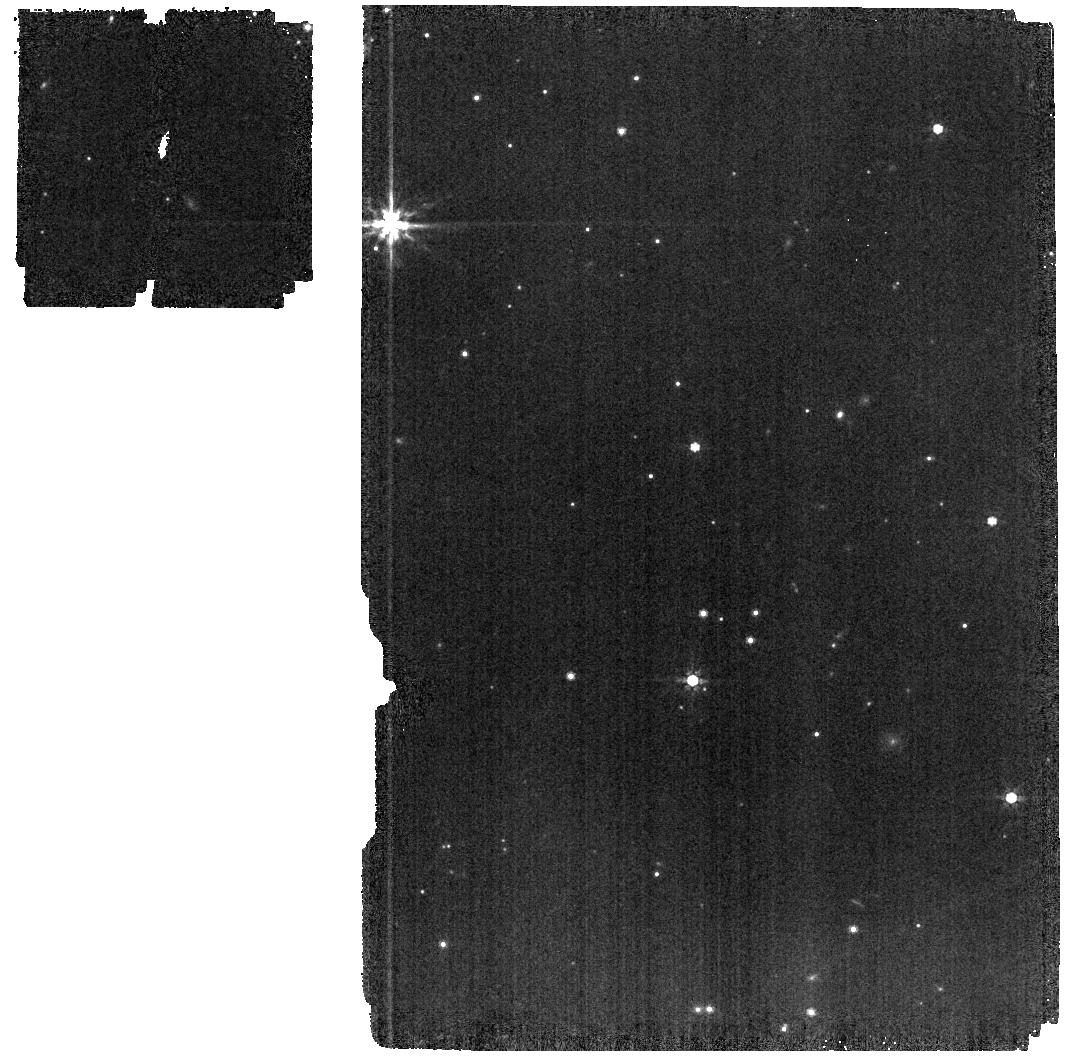
Target: G191-B2B. Instrument: MIRI. Filter: F770W. Exposure: 2 min. Observation ID: jw01537-o011_t001_miri_f770w

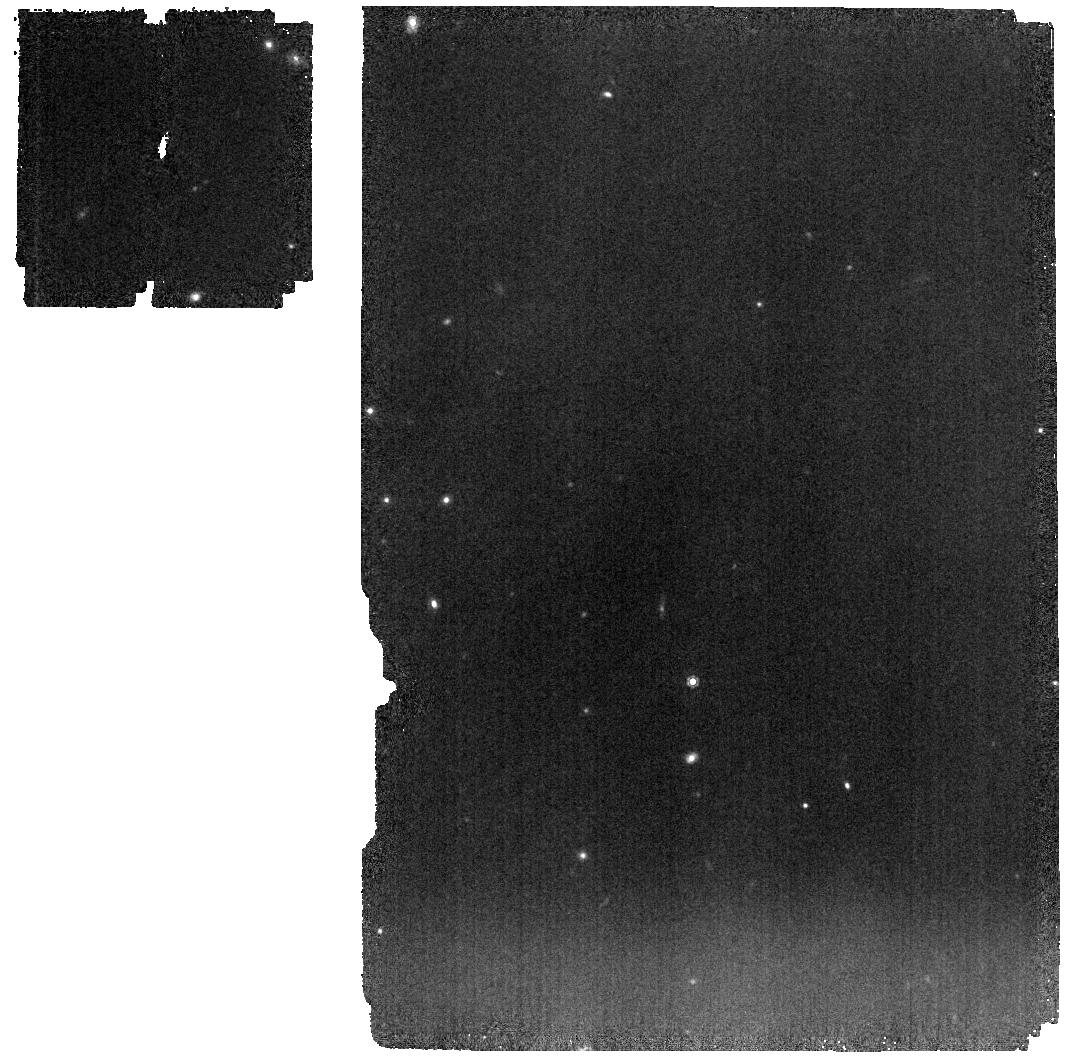
Target: GD153. Instrument: MIRI. Filter: F1000W. Exposure: 8 min. Observation ID: jw01537-o013_t003_miri_f1000w

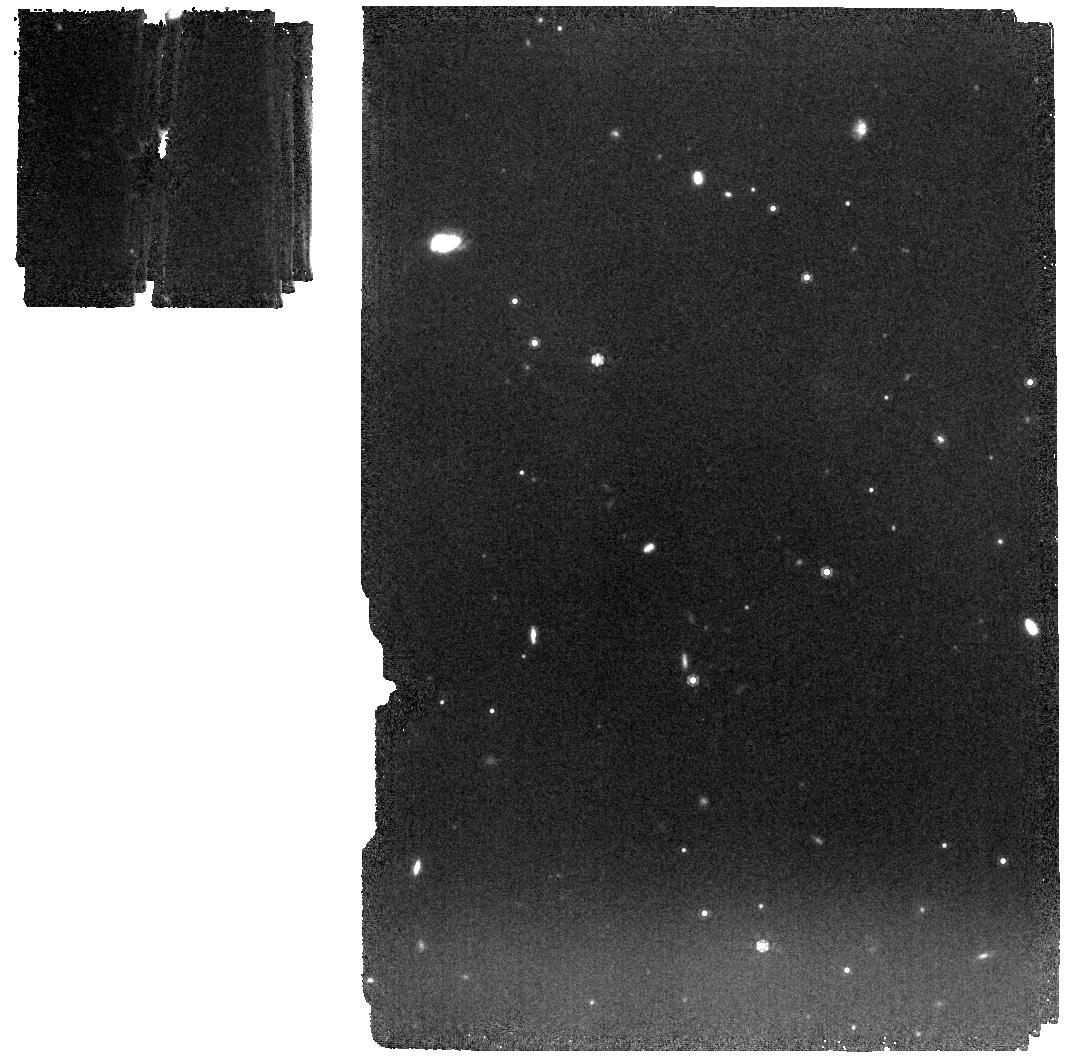
Target: GD71. Instrument: MIRI. Filter: F1000W. Exposure: 4 min. Observation ID: jw01537-o012_t002_miri_f1000w

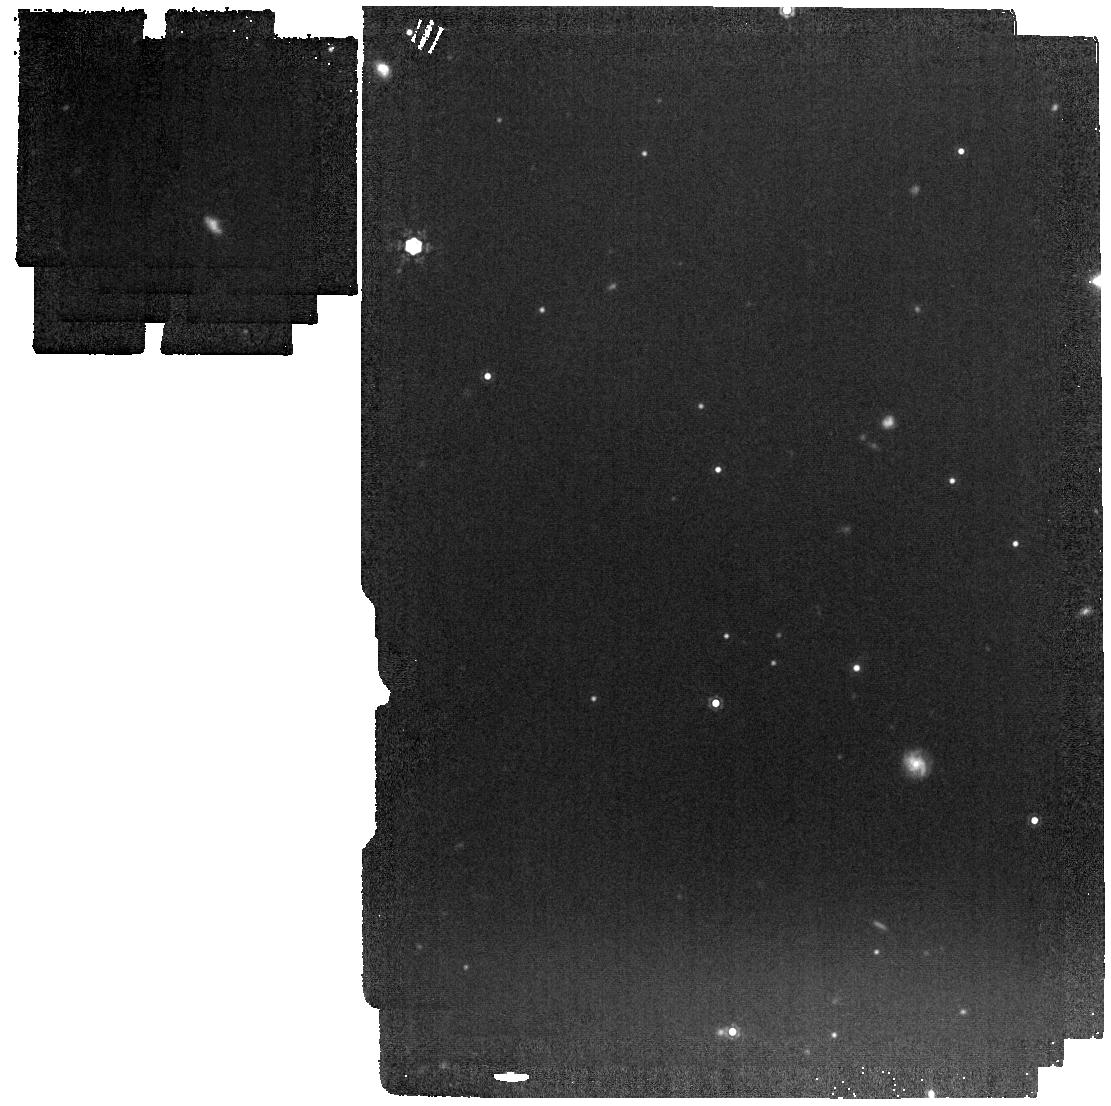
Target: G191-B2B. Instrument: MIRI. Filter: F1280W. Exposure: 3 min. Observation ID: jw01537-o011_t001_miri_f1280w

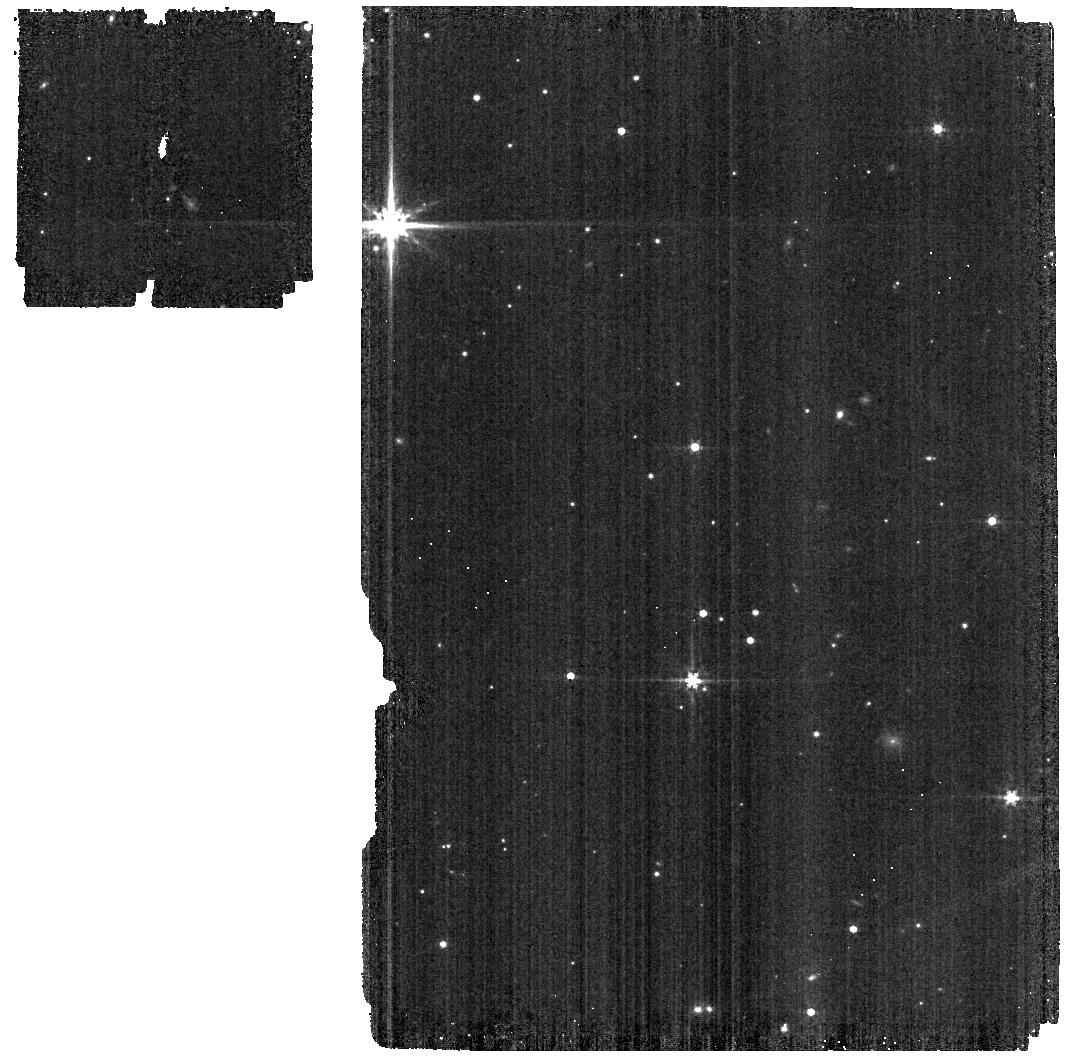
Target: G191-B2B. Instrument: MIRI. Filter: F560W. Exposure: 2 min. Observation ID: jw01537-o011_t001_miri_f560w

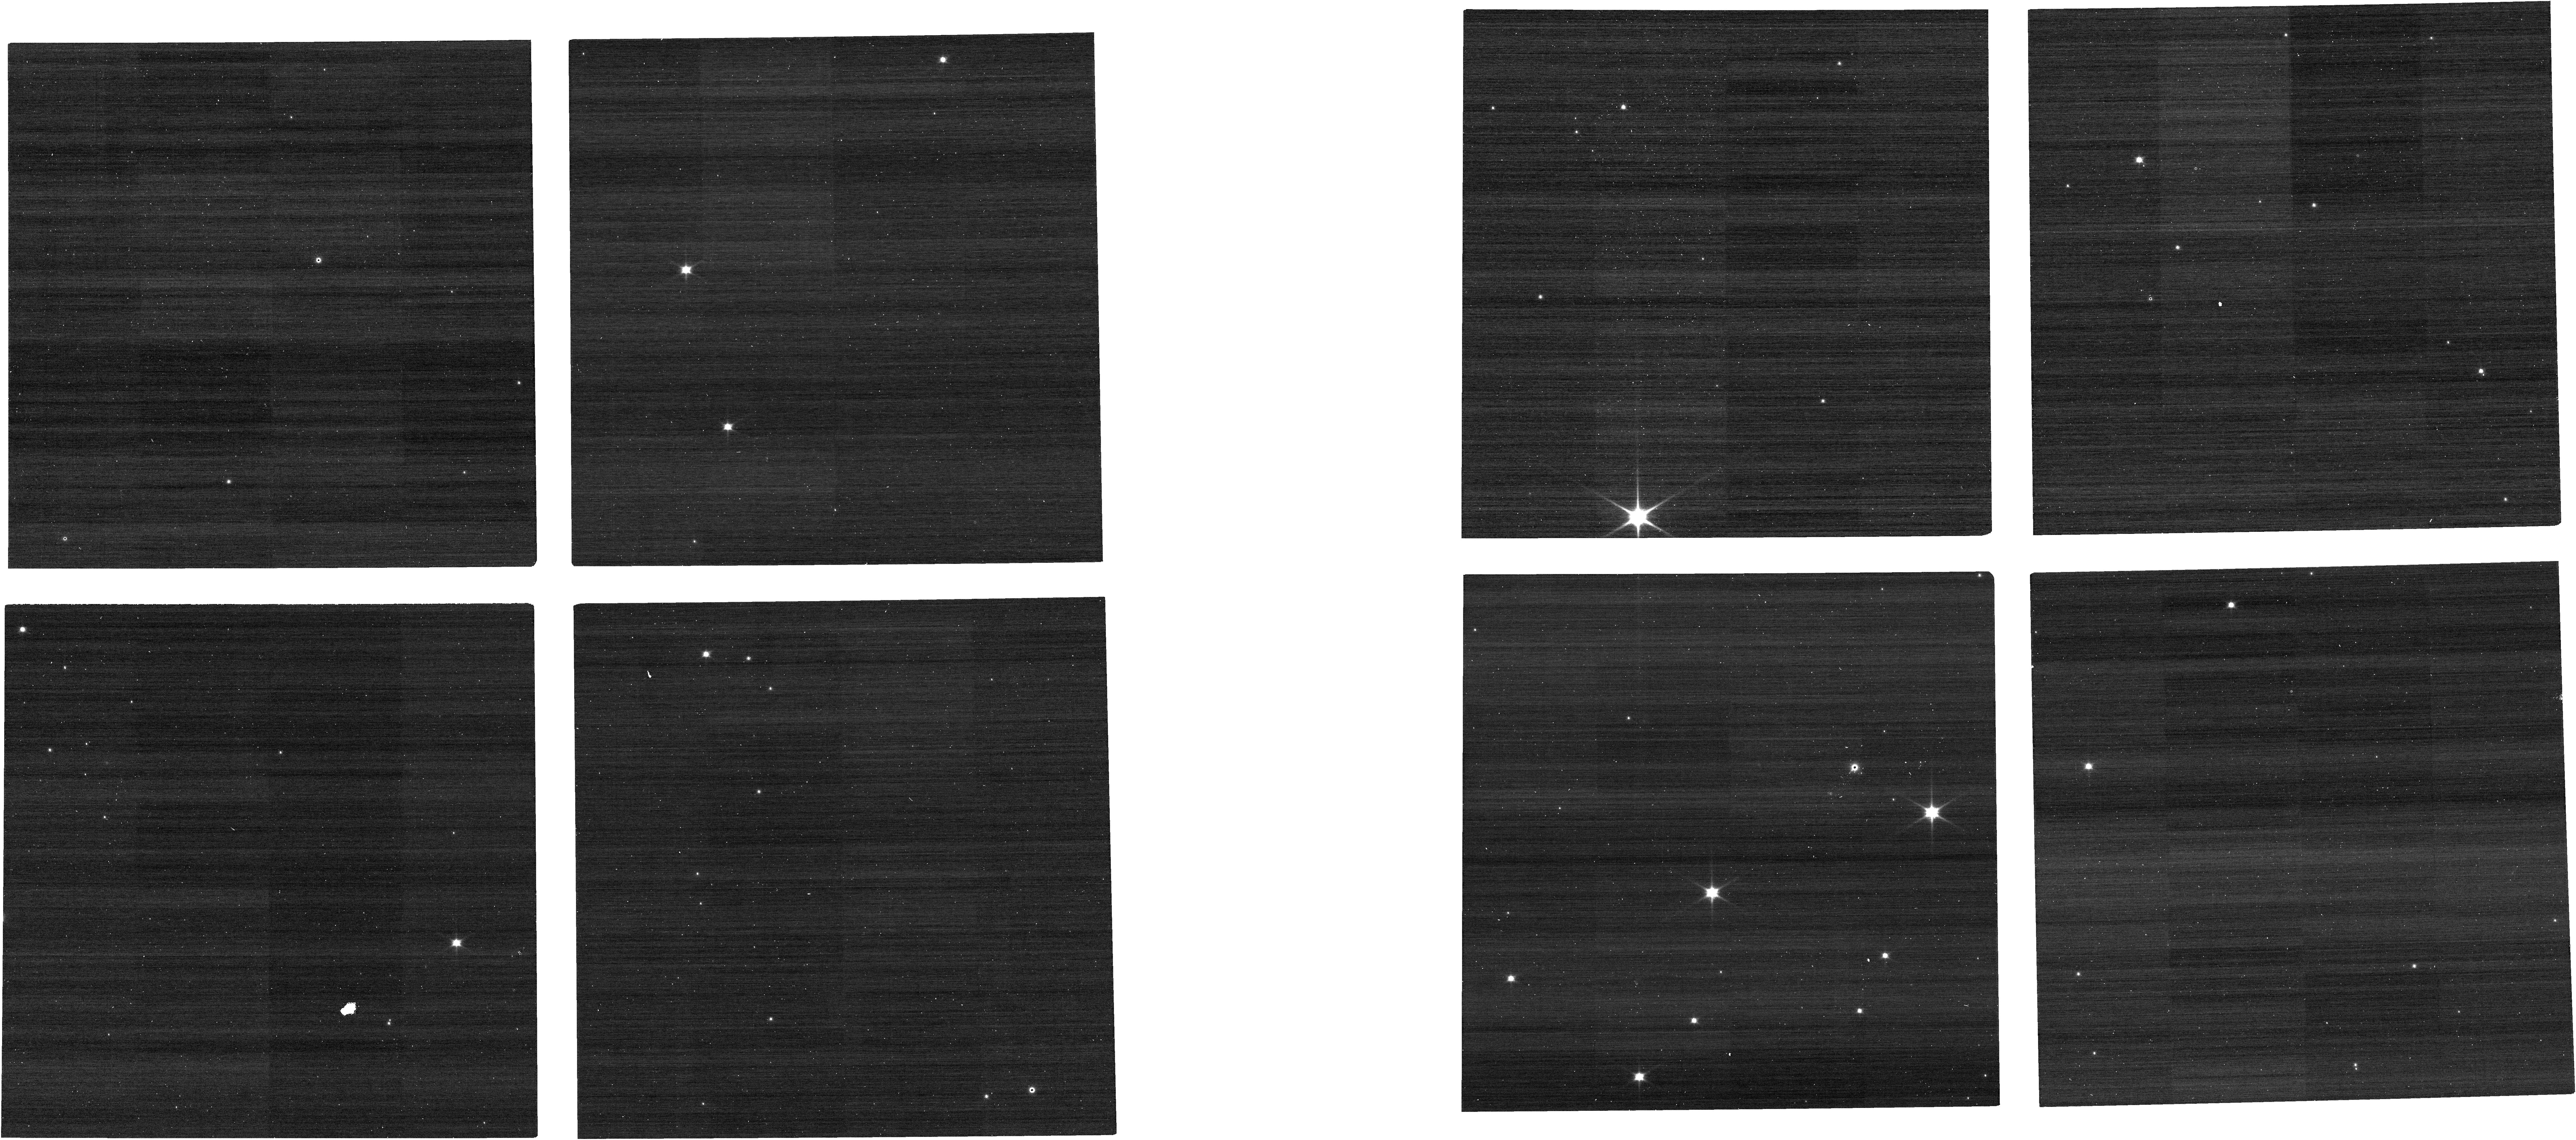
Target: G191-B2B. Instrument: NIRCAM. Filter: F070W. Exposure: 1 min. Observation ID: jw01537-o036_t001_nircam_clear-f070w

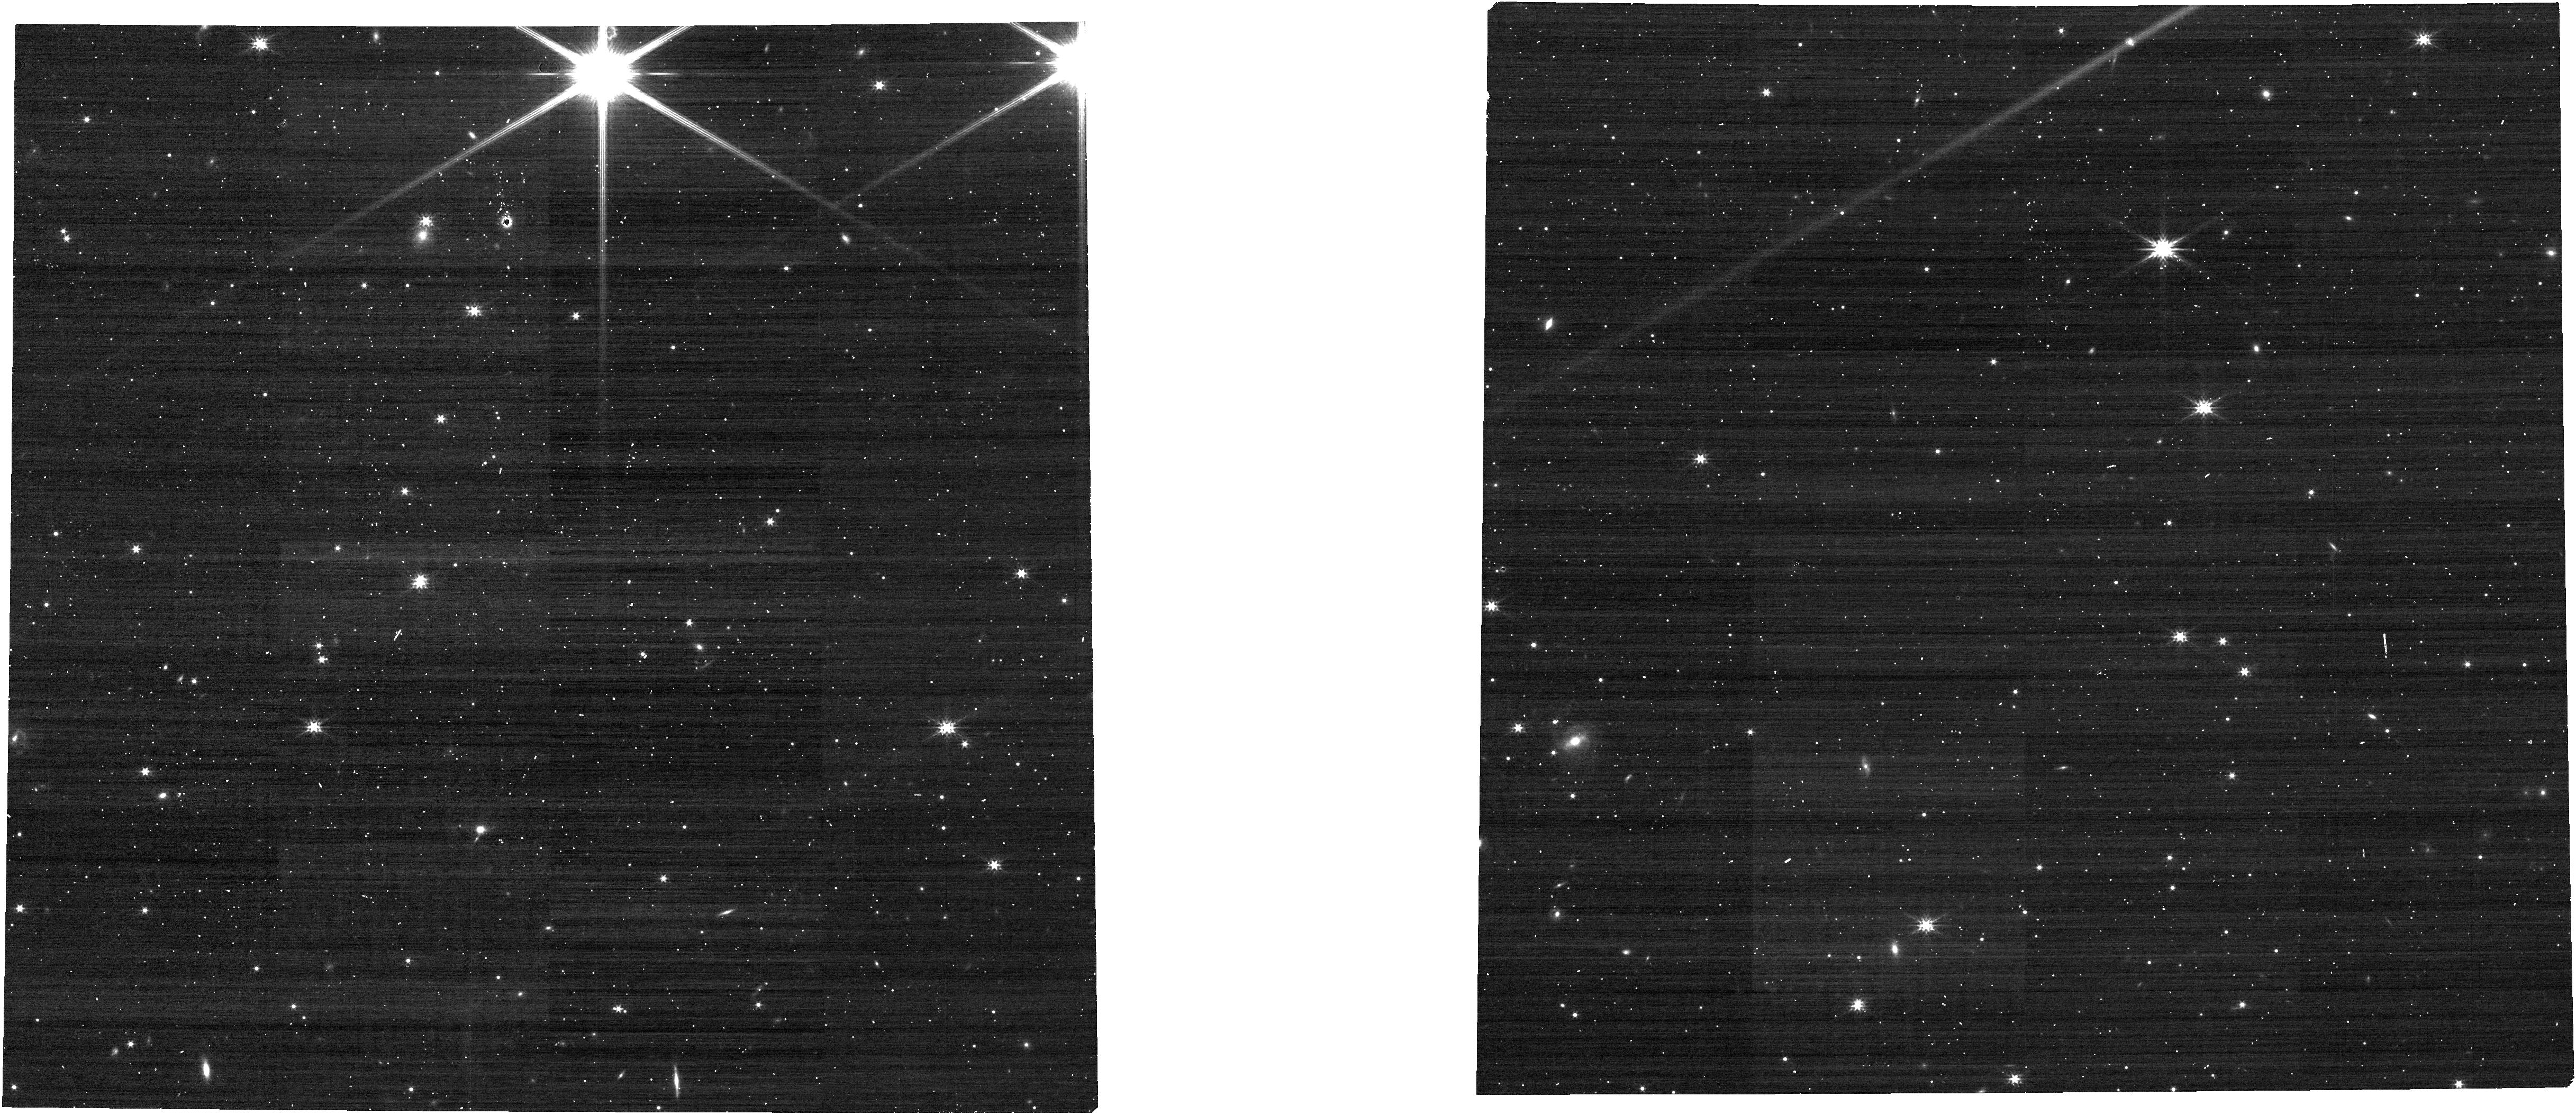
Target: G191-B2B. Instrument: NIRCAM. Filter: F277W. Exposure: 1 min. Observation ID: jw01537-o037_t001_nircam_clear-f277w

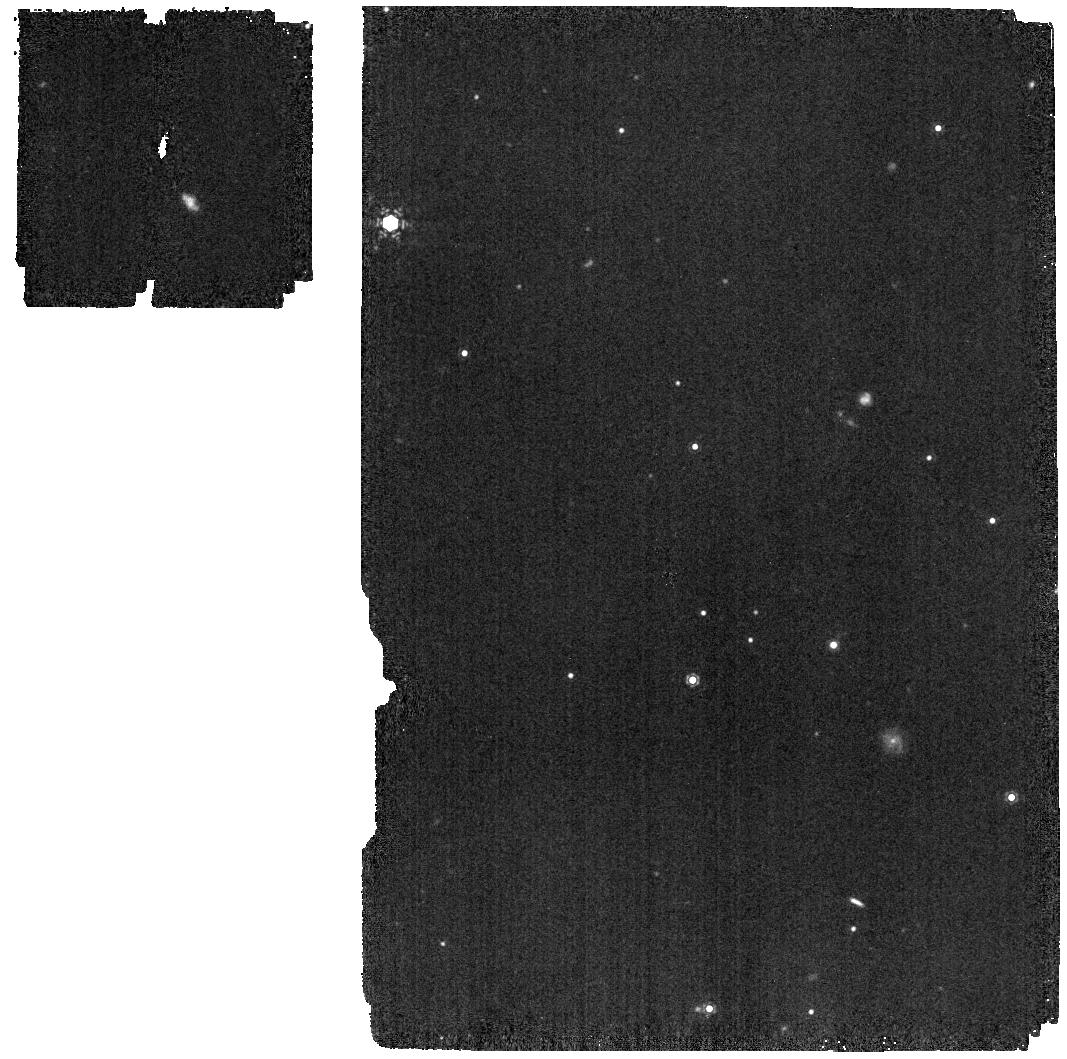
Target: G191-B2B. Instrument: MIRI. Filter: F1130W. Exposure: 4 min. Observation ID: jw01537-o011_t001_miri_f1130w

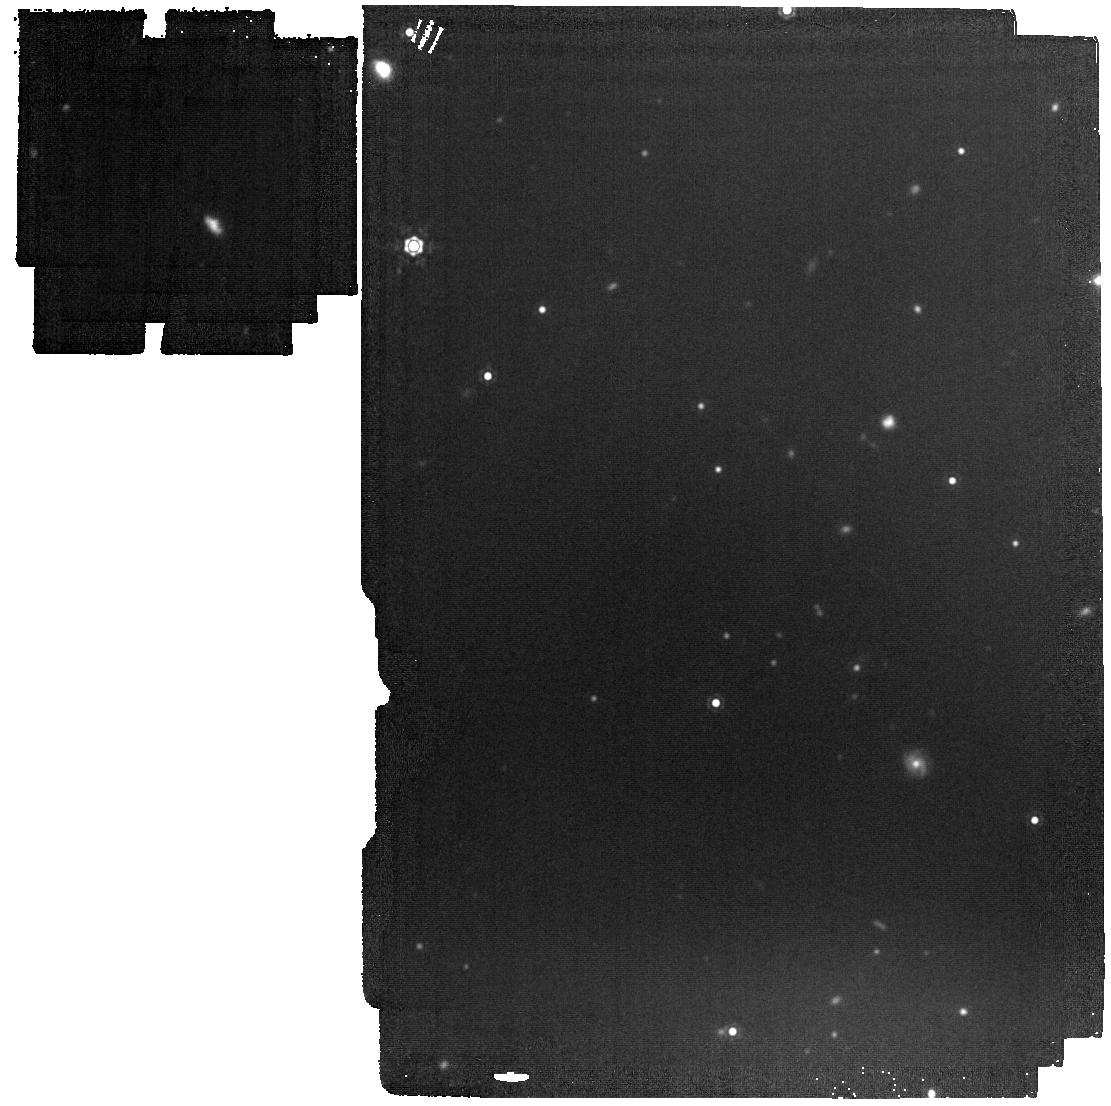
Target: G191-B2B. Instrument: MIRI. Filter: F1500W. Exposure: 9 min. Observation ID: jw01537-o011_t001_miri_f1500w

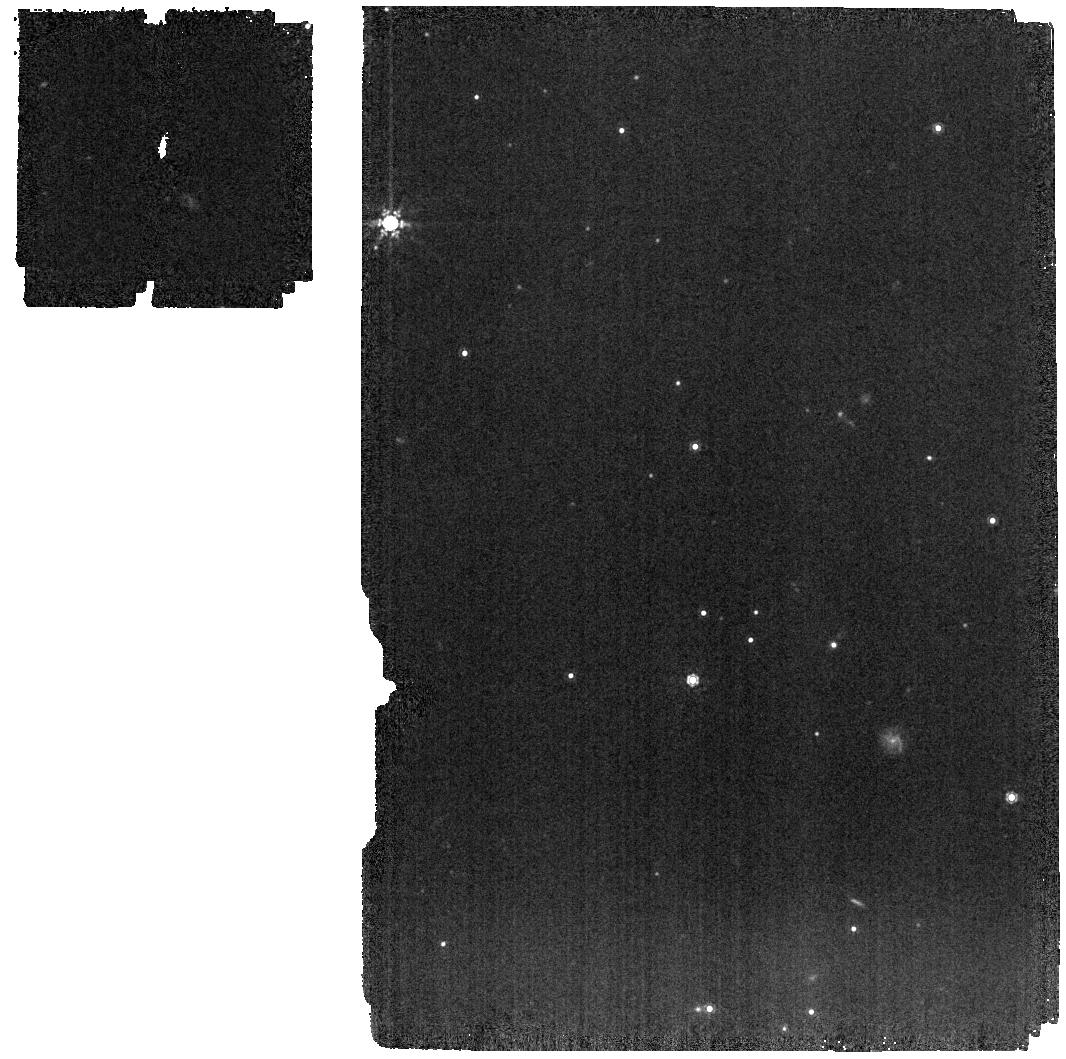
Target: G191-B2B. Instrument: MIRI. Filter: F1000W. Exposure: 2 min. Observation ID: jw01537-o011_t001_miri_f1000w

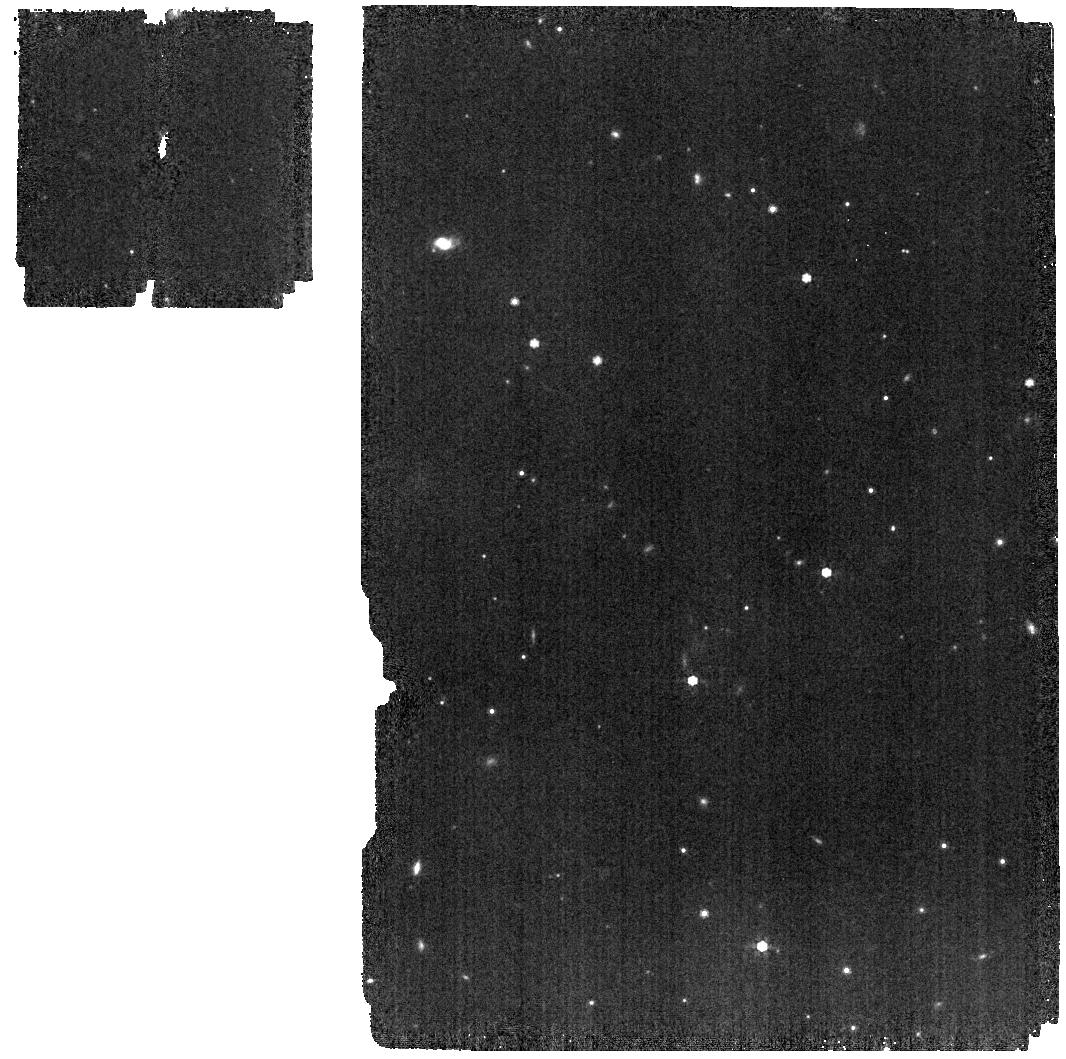
Target: GD71. Instrument: MIRI. Filter: F770W. Exposure: 2 min. Observation ID: jw01537-o012_t002_miri_f770w

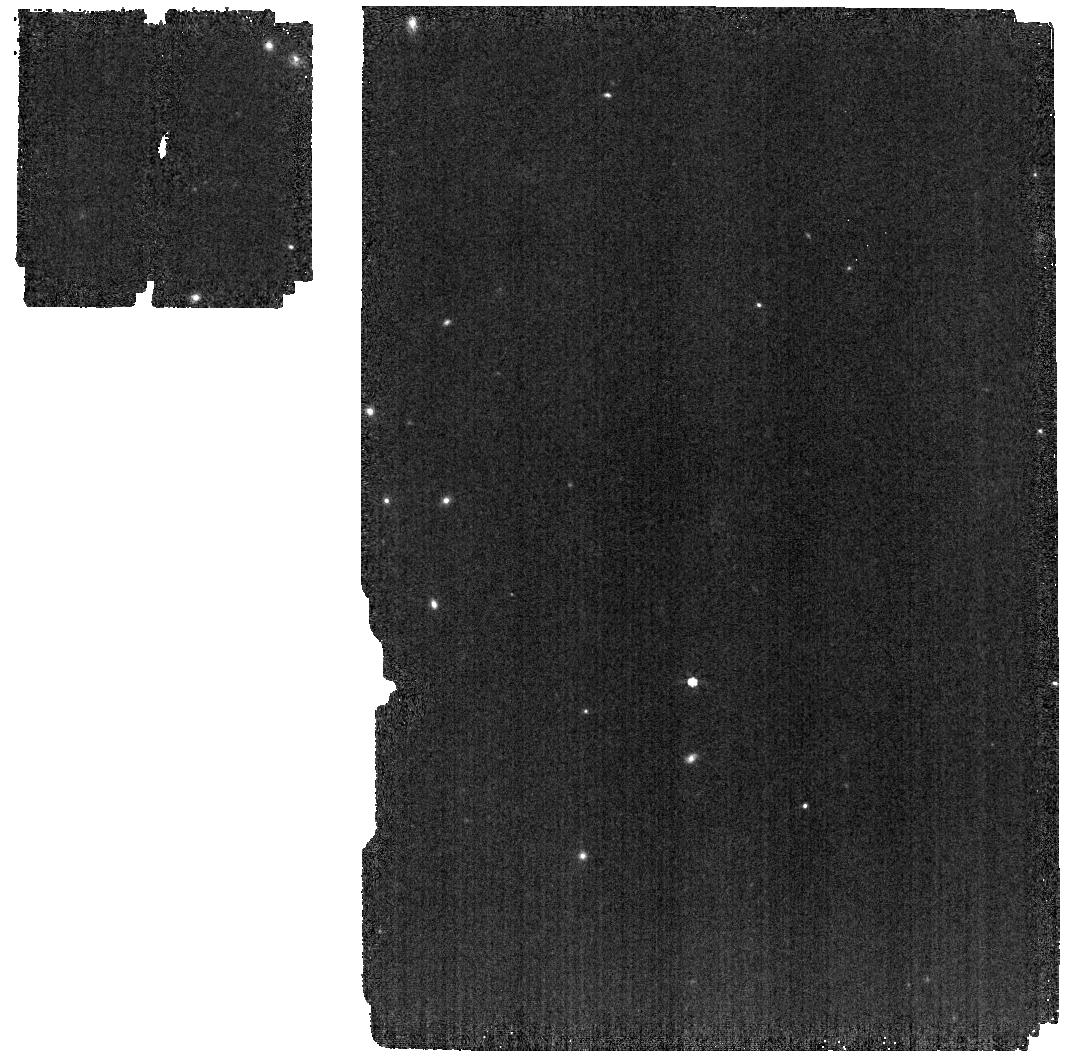
Target: GD153. Instrument: MIRI. Filter: F770W. Exposure: 2 min. Observation ID: jw01537-o013_t003_miri_f770w

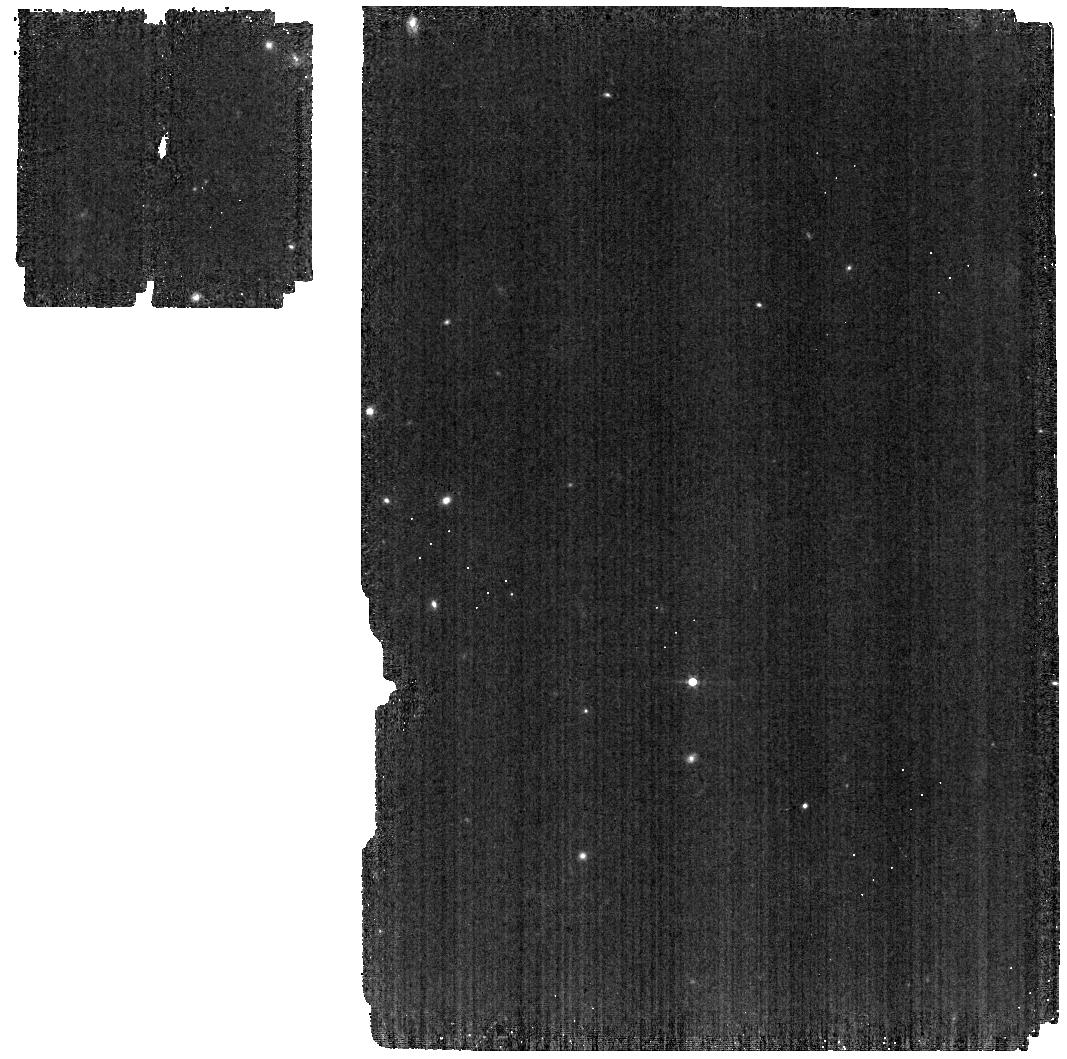
Target: GD153. Instrument: MIRI. Filter: F560W. Exposure: 2 min. Observation ID: jw01537-o013_t003_miri_f560w

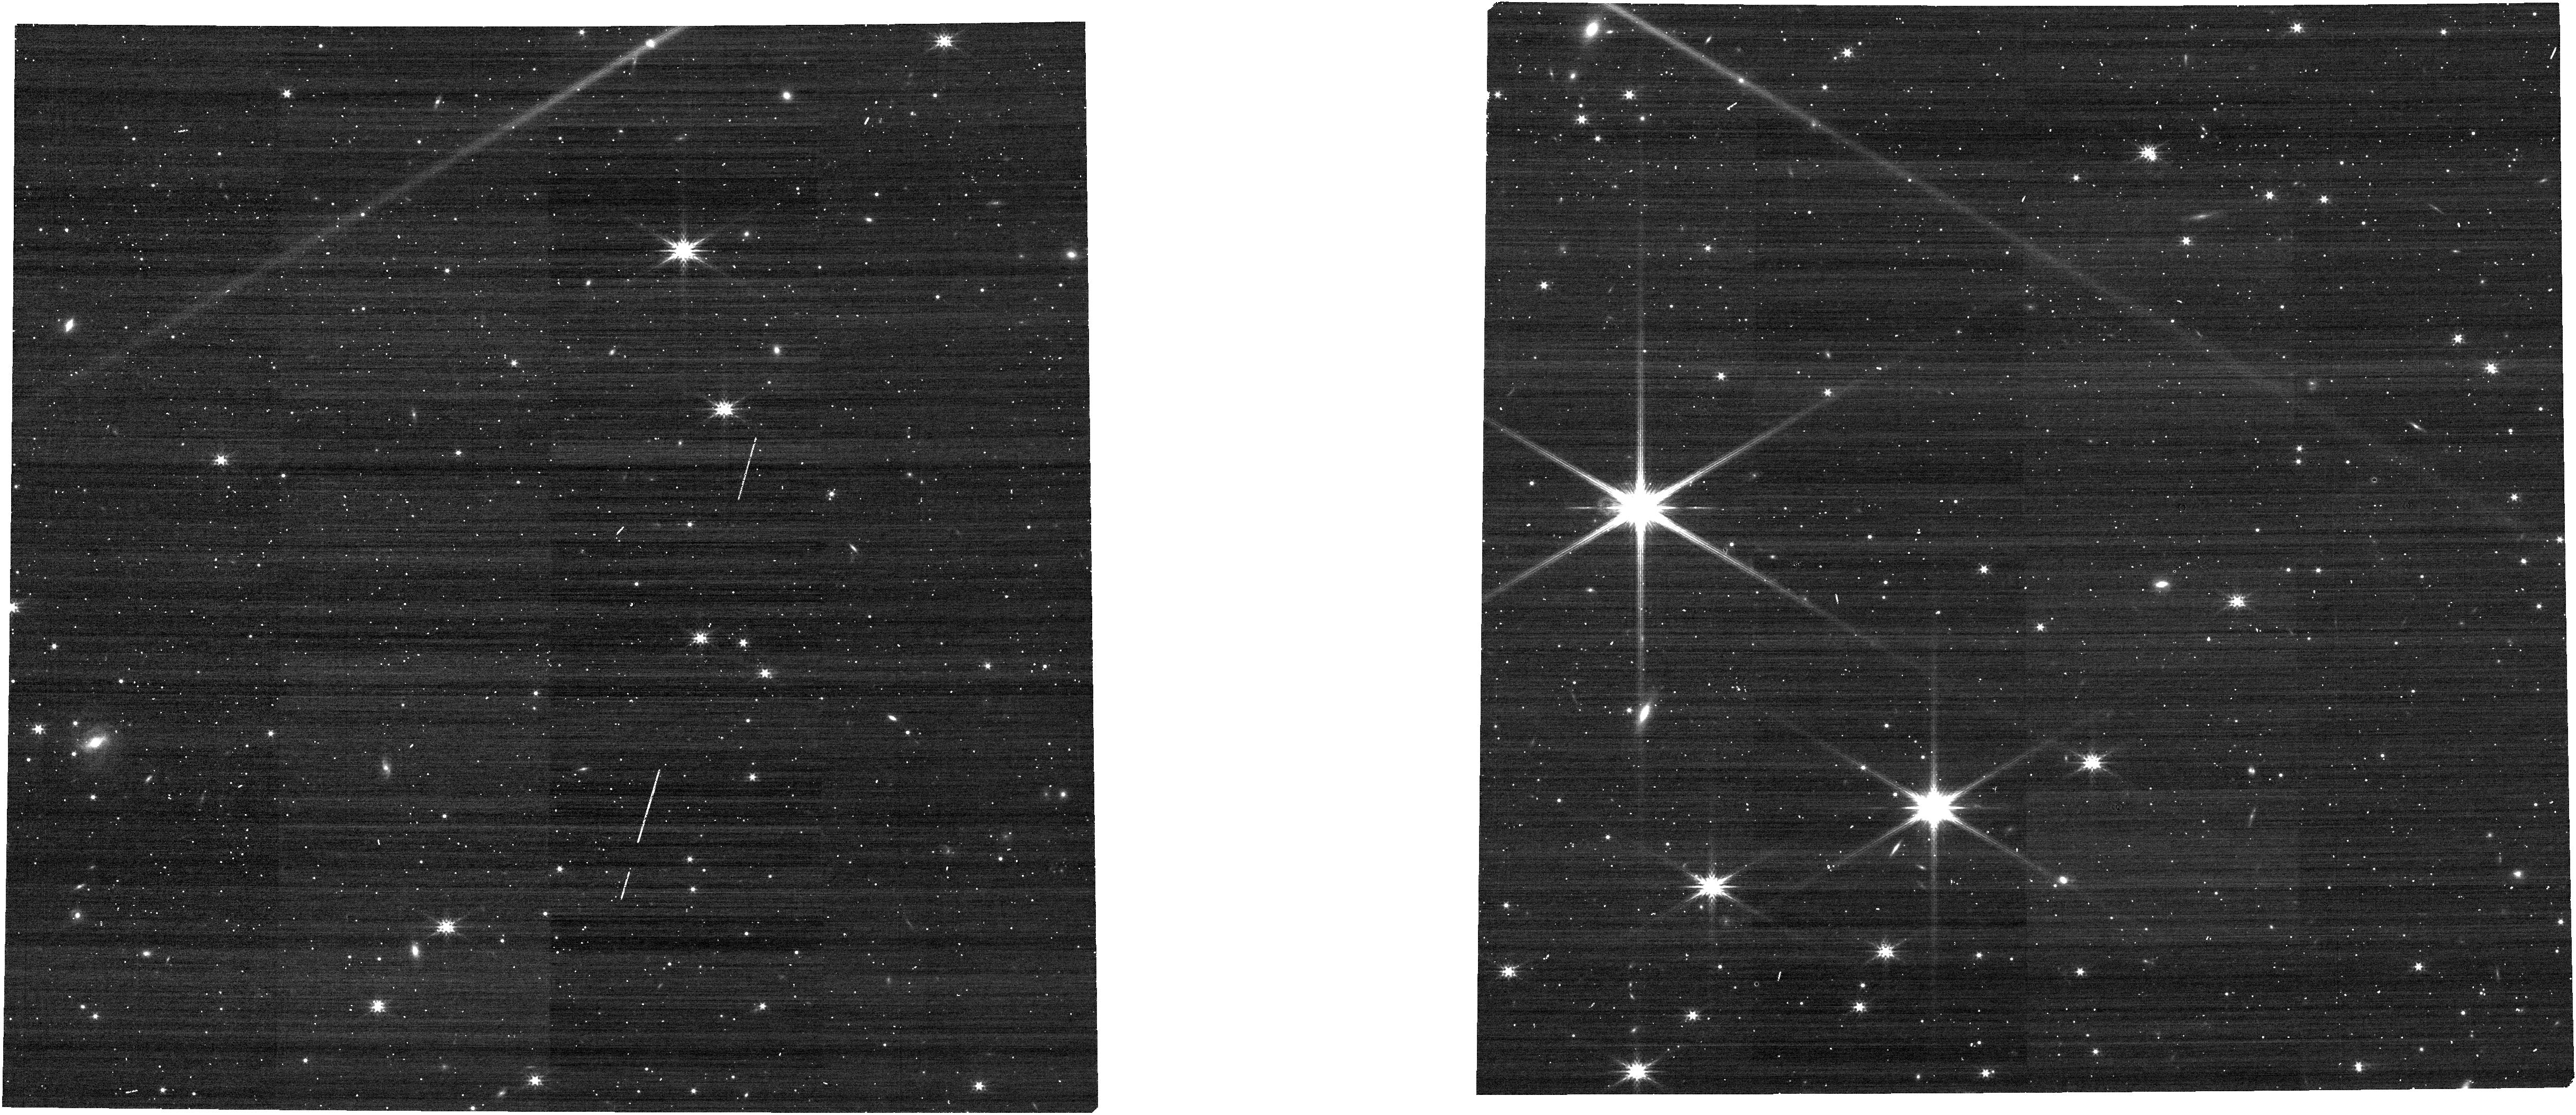
Target: G191-B2B. Instrument: NIRCAM. Filter: F277W. Exposure: 1 min. Observation ID: jw01537-o036_t001_nircam_clear-f277w

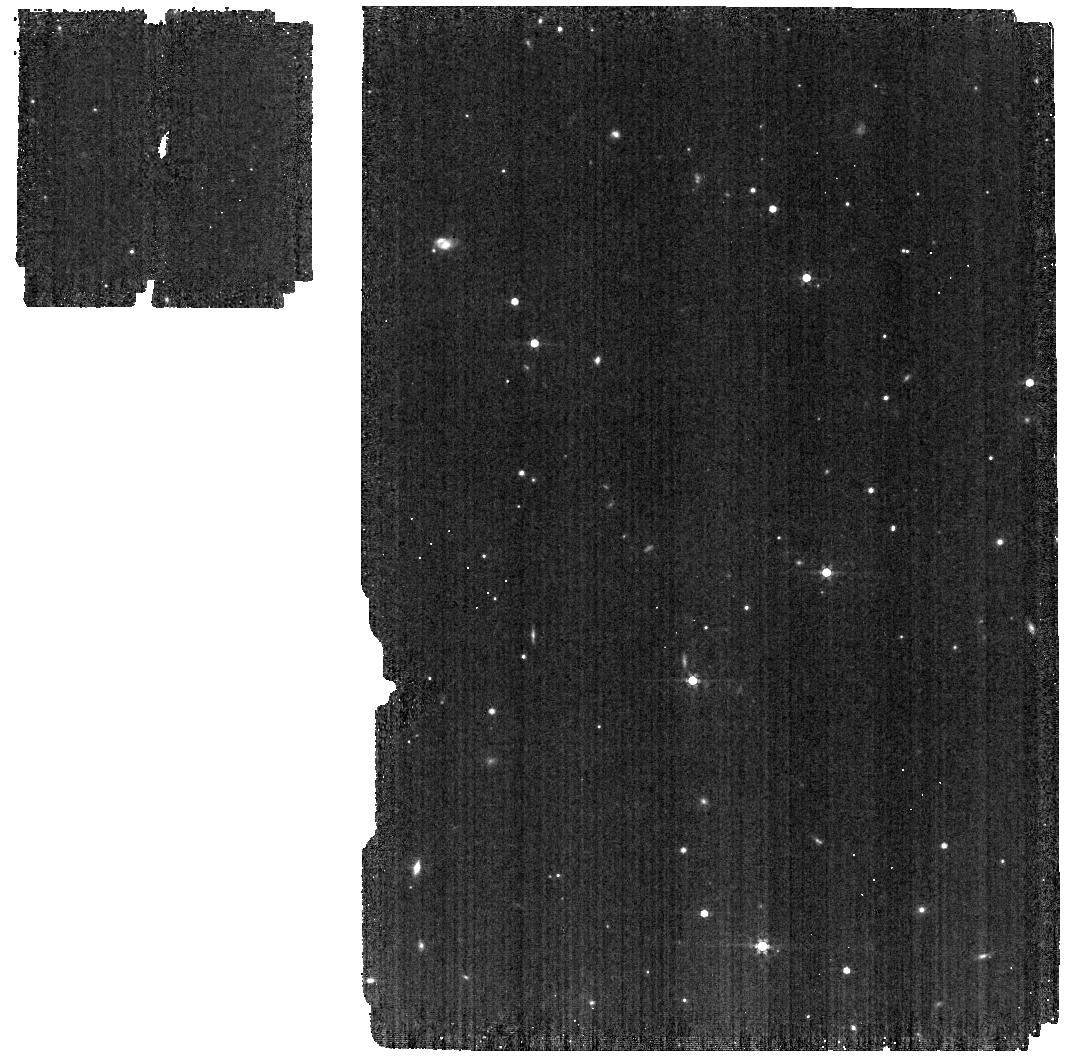
Target: GD71. Instrument: MIRI. Filter: F560W. Exposure: 2 min. Observation ID: jw01537-o012_t002_miri_f560w

Absolute Flux Calibration (White Dwarfs) (PI: Gordon, Karl D.)

This program obtains observations of white dwarf stars as part of the JWST absolute flux calibration effort. This effort uses all JWST instruments to provide absolute flux calibration for all JWST modes (filters, gratings, etc). The combined nature of this effort is to ensure the highest quality flux calibration internal to and between instruments and to carry out the observations efficiently. This program provides observations of white dwarf stars and companion programs provide observations of A and G dwarf observations. The absolute flux observations will be compared to model predictions of the stars flux densities to calculate the appropriate calibration factors per instrument mode. This calibration program is provisional and may change in response to system developments and final science program.